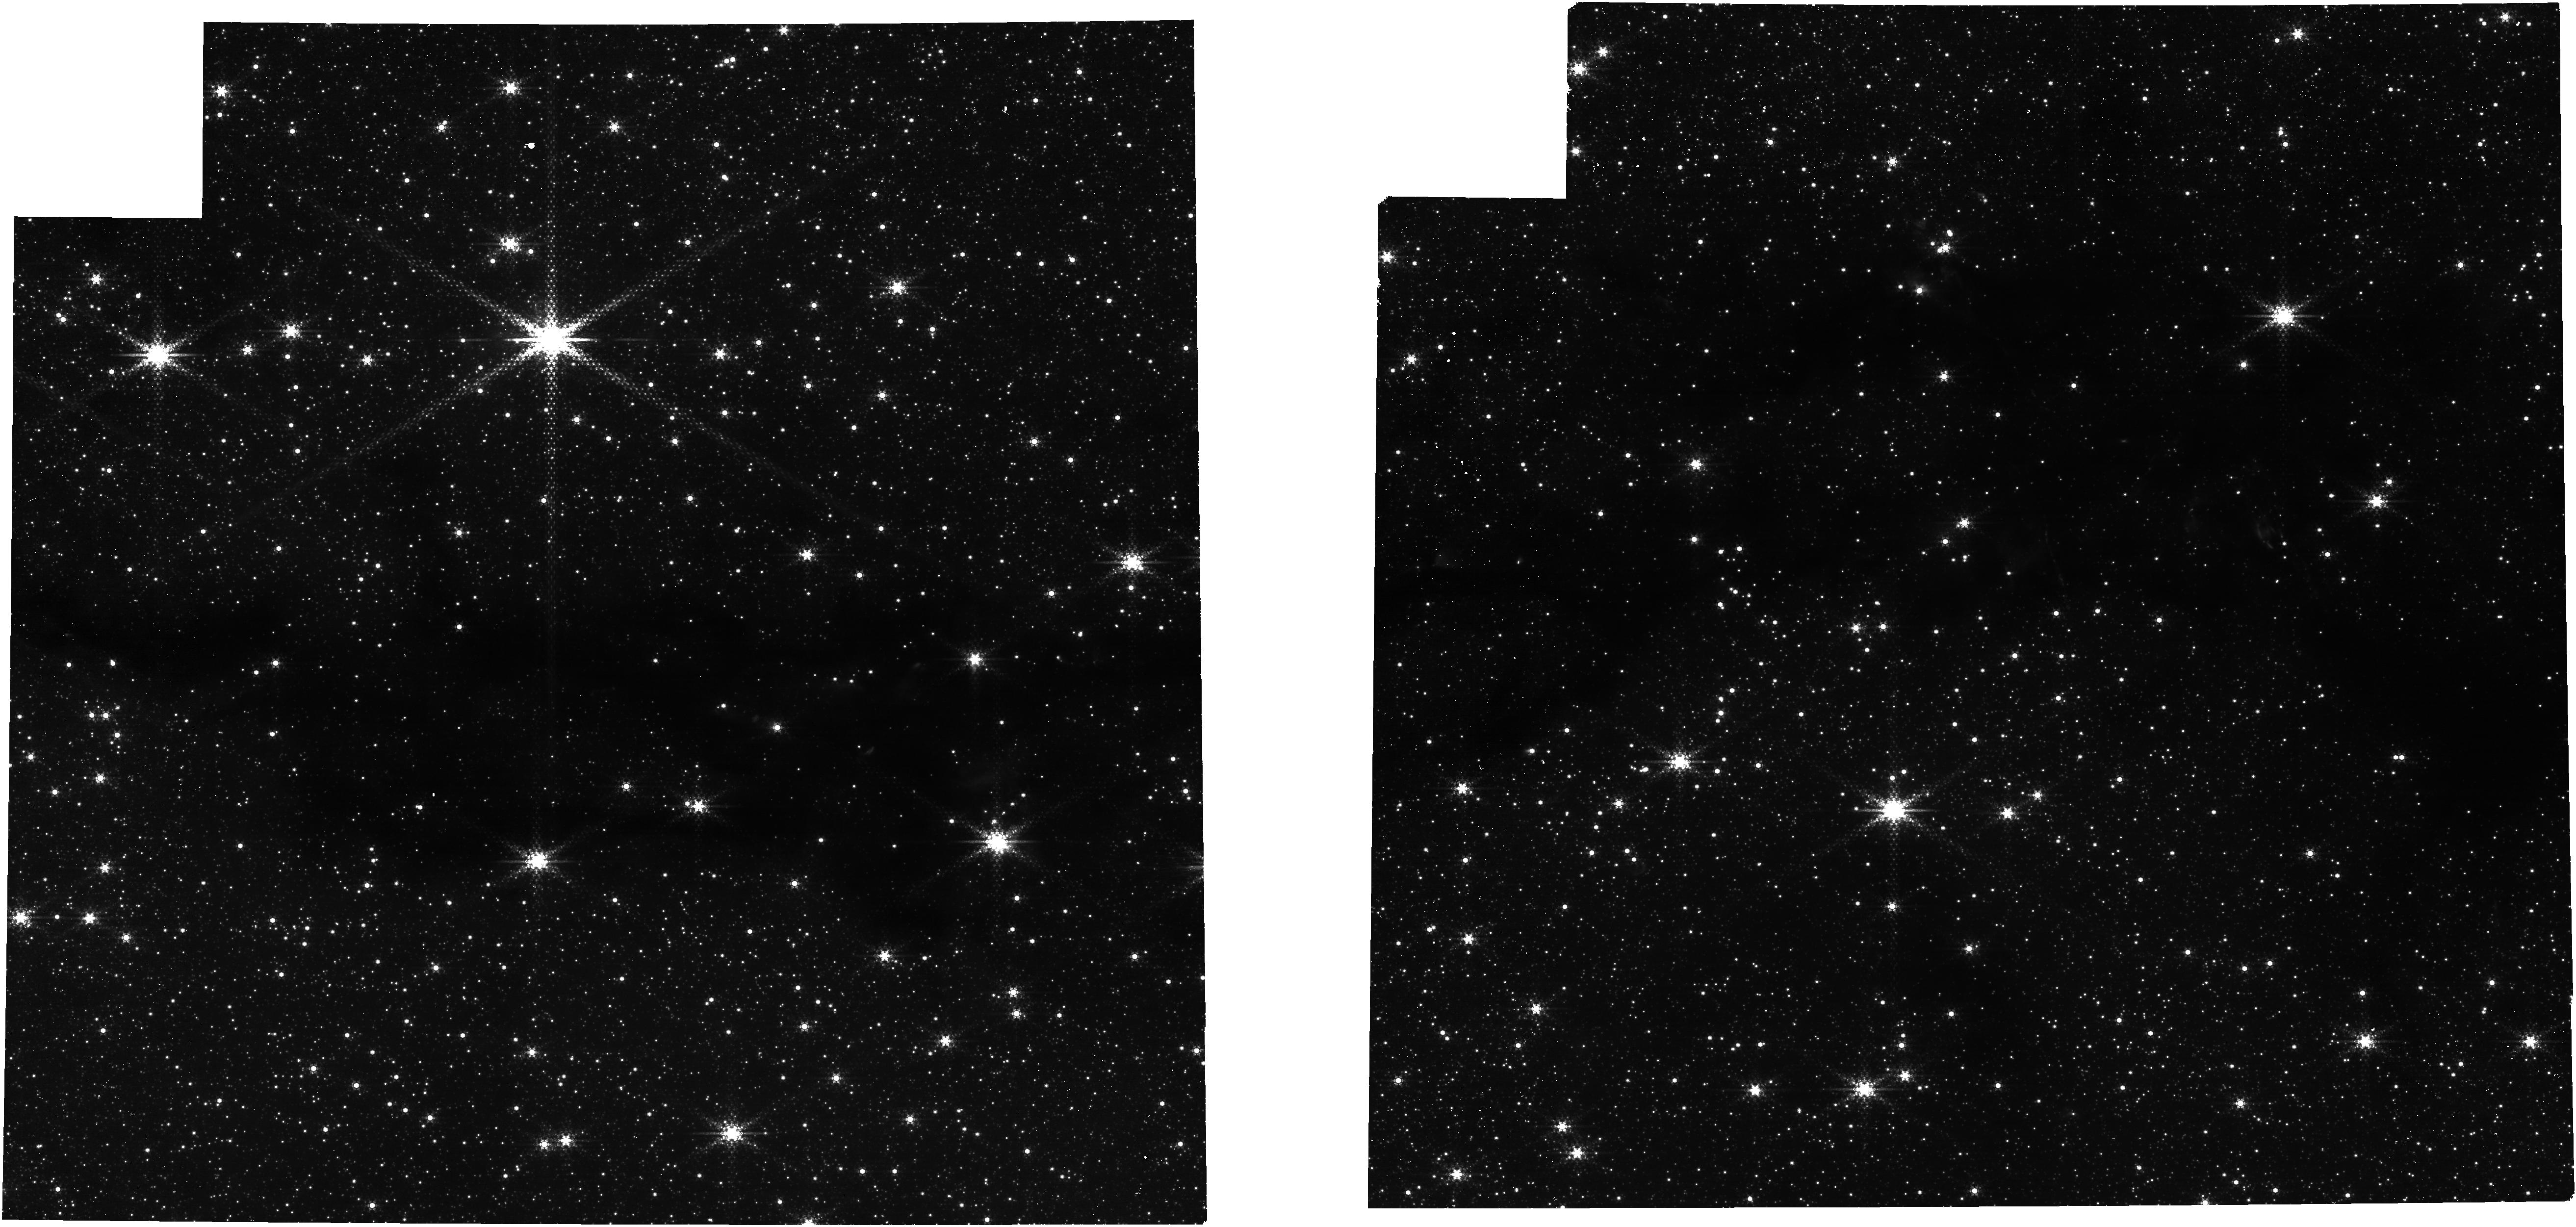
Target: G35. Instrument: NIRCAM. Filter: F444W+F405N. Exposure: 14 min. Observation ID: jw07230-o001_t003_nircam_f405n-f444w

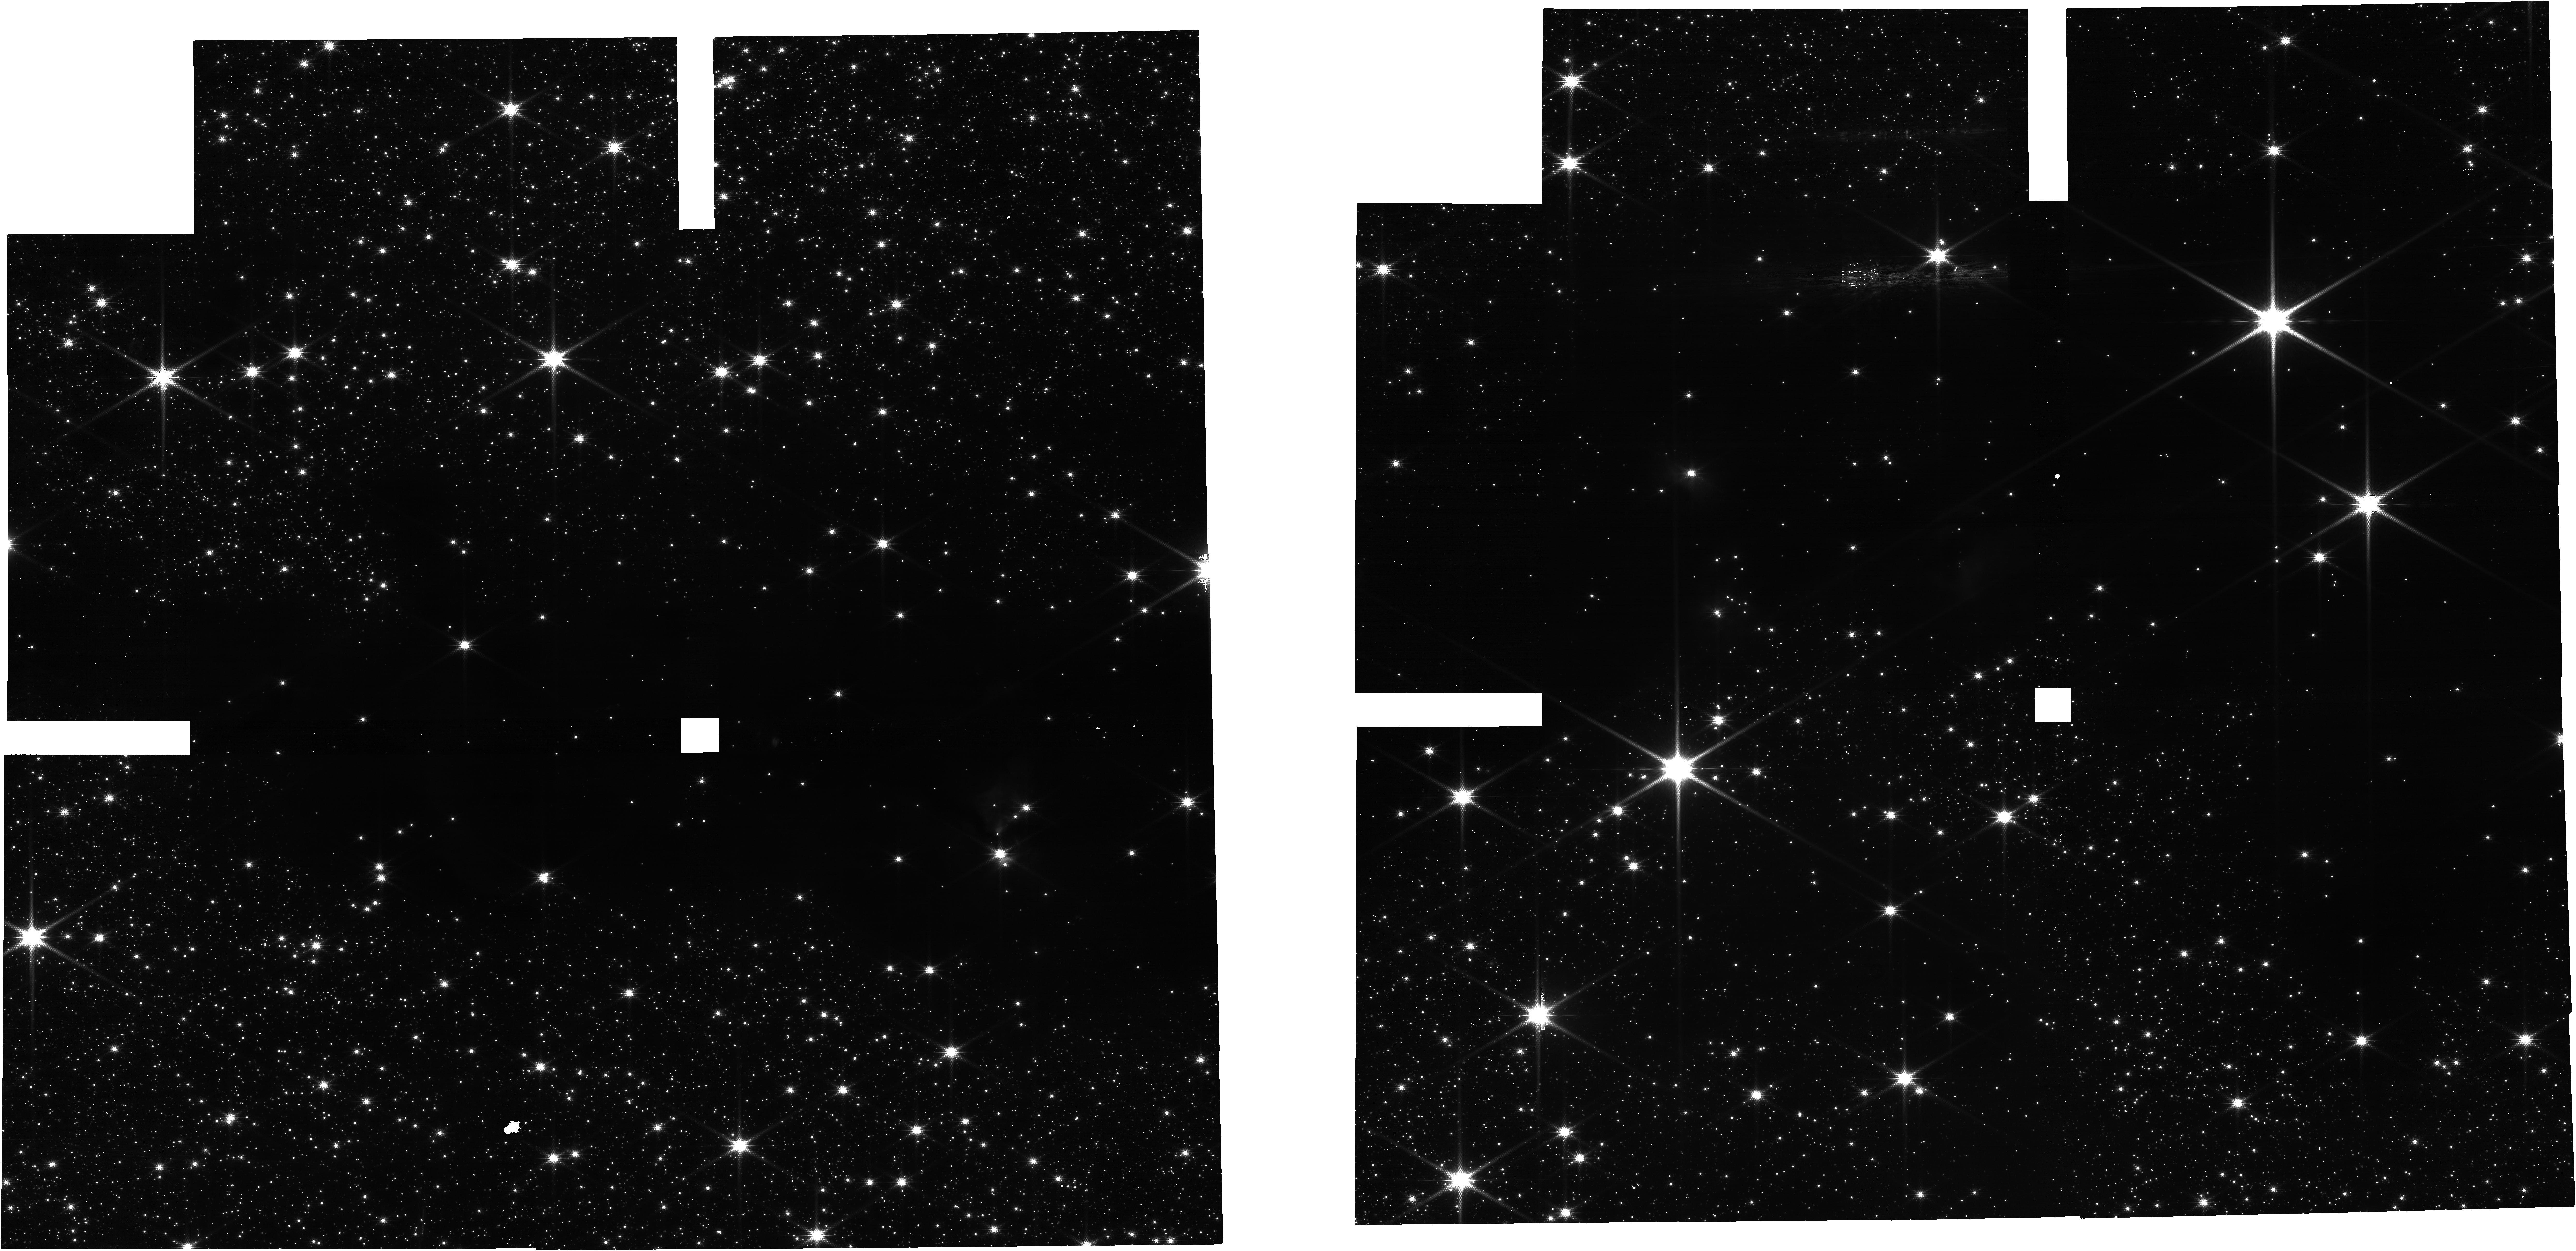
Target: G35. Instrument: NIRCAM. Filter: F150W2+F162M. Exposure: 14 min. Observation ID: jw07230-o001_t003_nircam_f150w2-f162m

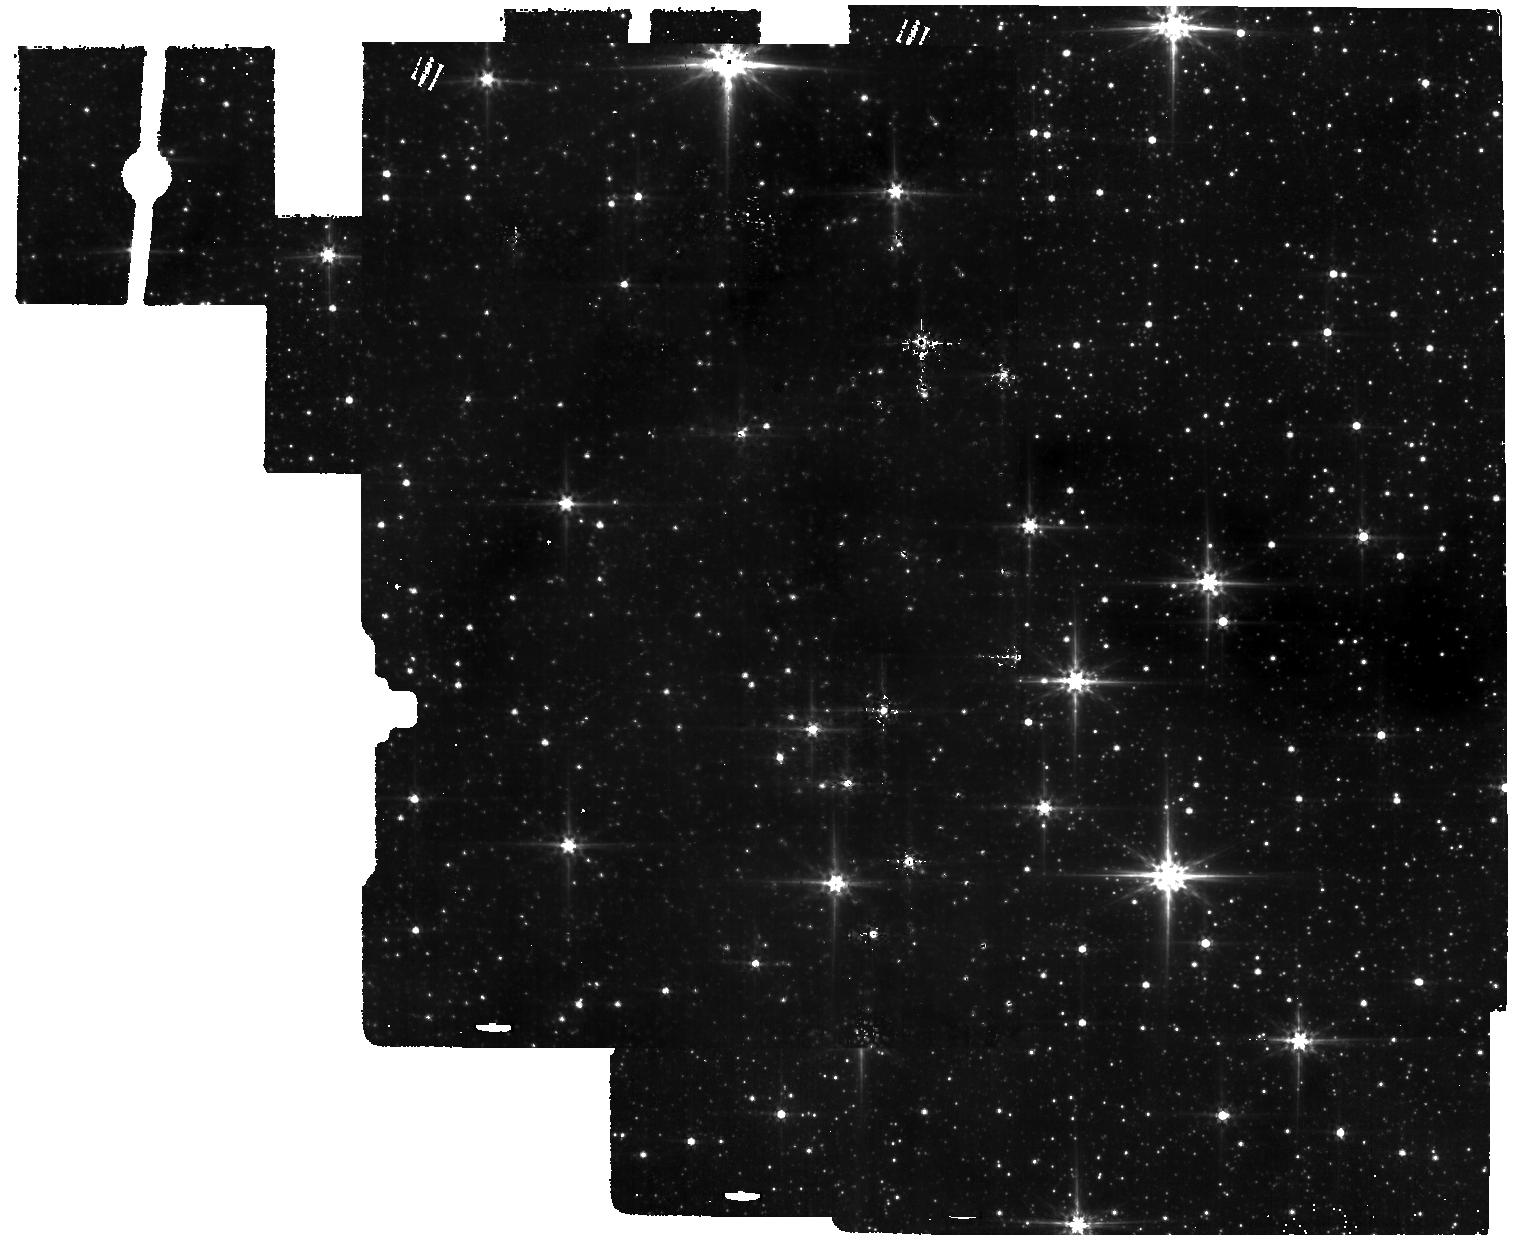
Target: G35. Instrument: MIRI. Filter: F560W. Exposure: 3 min. Observation ID: jw07230-o001_t003_miri_f560w

Shadows and Dust - MIREX Mapping of a Massive Molecular Filament (PI: Tan, Jonathan Charles)

We propose MIRI and NIRCam imaging of a well-studied Infrared Dark Cloud (IRDC) filament that is one of the best test cases for mid infrared extinction (MIREX) mapping. This project will produce MIREX maps at <0.3 arcsecond resolution, eight times finer than achieved with Spitzer and a unique and powerful probe of the structure of star-forming clouds that only JWST can deliver. The NIR images will detect background stars, whose sight lines will yield pinpoint extinction measurements that help calibrate the MIREX map. Combined analysis of NIR and MIR extinctions will test models of dust grain evolution in a wide range of conditions in molecular gas. The same NIR and MIR images will also be exceptionally sensitive to protostellar and young stellar object (YSO) populations in the cloud, enabling a full characterization of the initial mass function (IMF) in this early-stage massive molecular filament. Key questions that will be answered by this project include: - What are the structural properties of molecular gas at the onset of massive star and cluster formation? - What are the natures of the young and forming stellar populations in this filamentary IRDC? - What is the core mass function (CMF) in this region and how does it relate to the stellar initial mass function (IMF)? - How does the NIR to MIR extinction law vary as a function of density and temperature and what are the implications for dust grain growth and evolution?